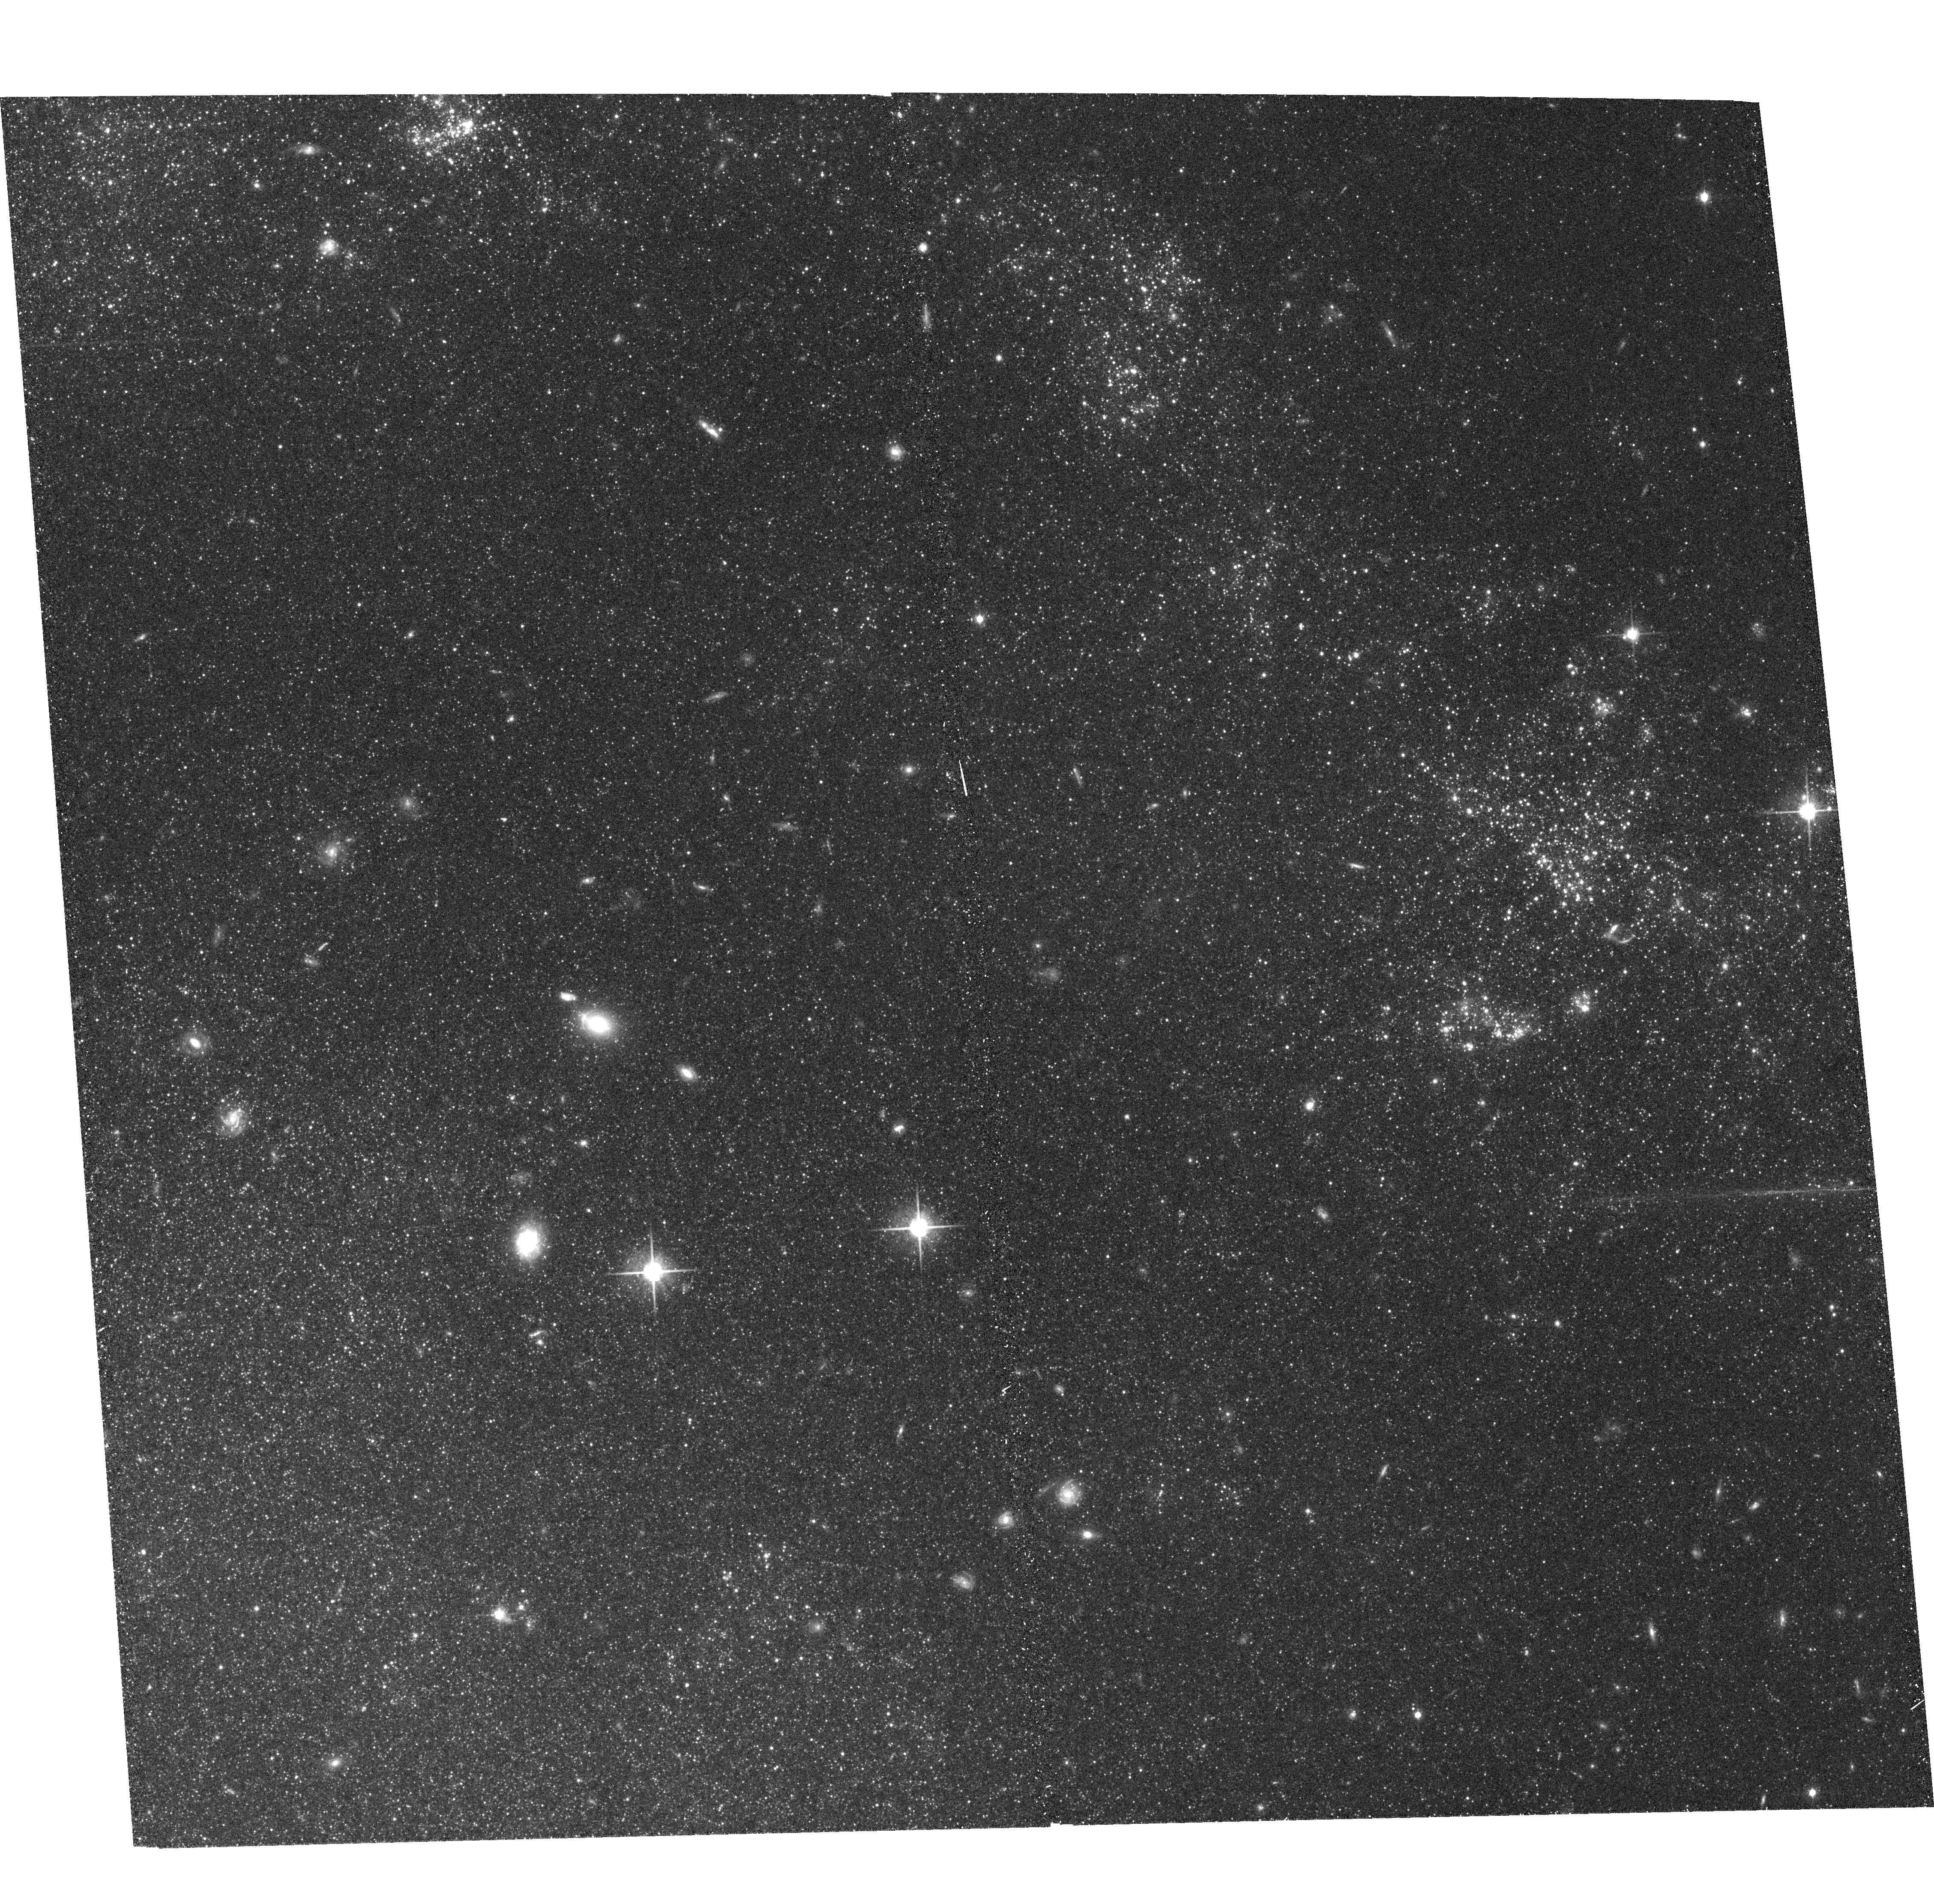
Target: NGC5457-4
Instrument: ACS/WFC
Filter: F814W
Exposure: 18 min
Observation ID: hst_9492_12_acs_wfc_f814w_j8d712

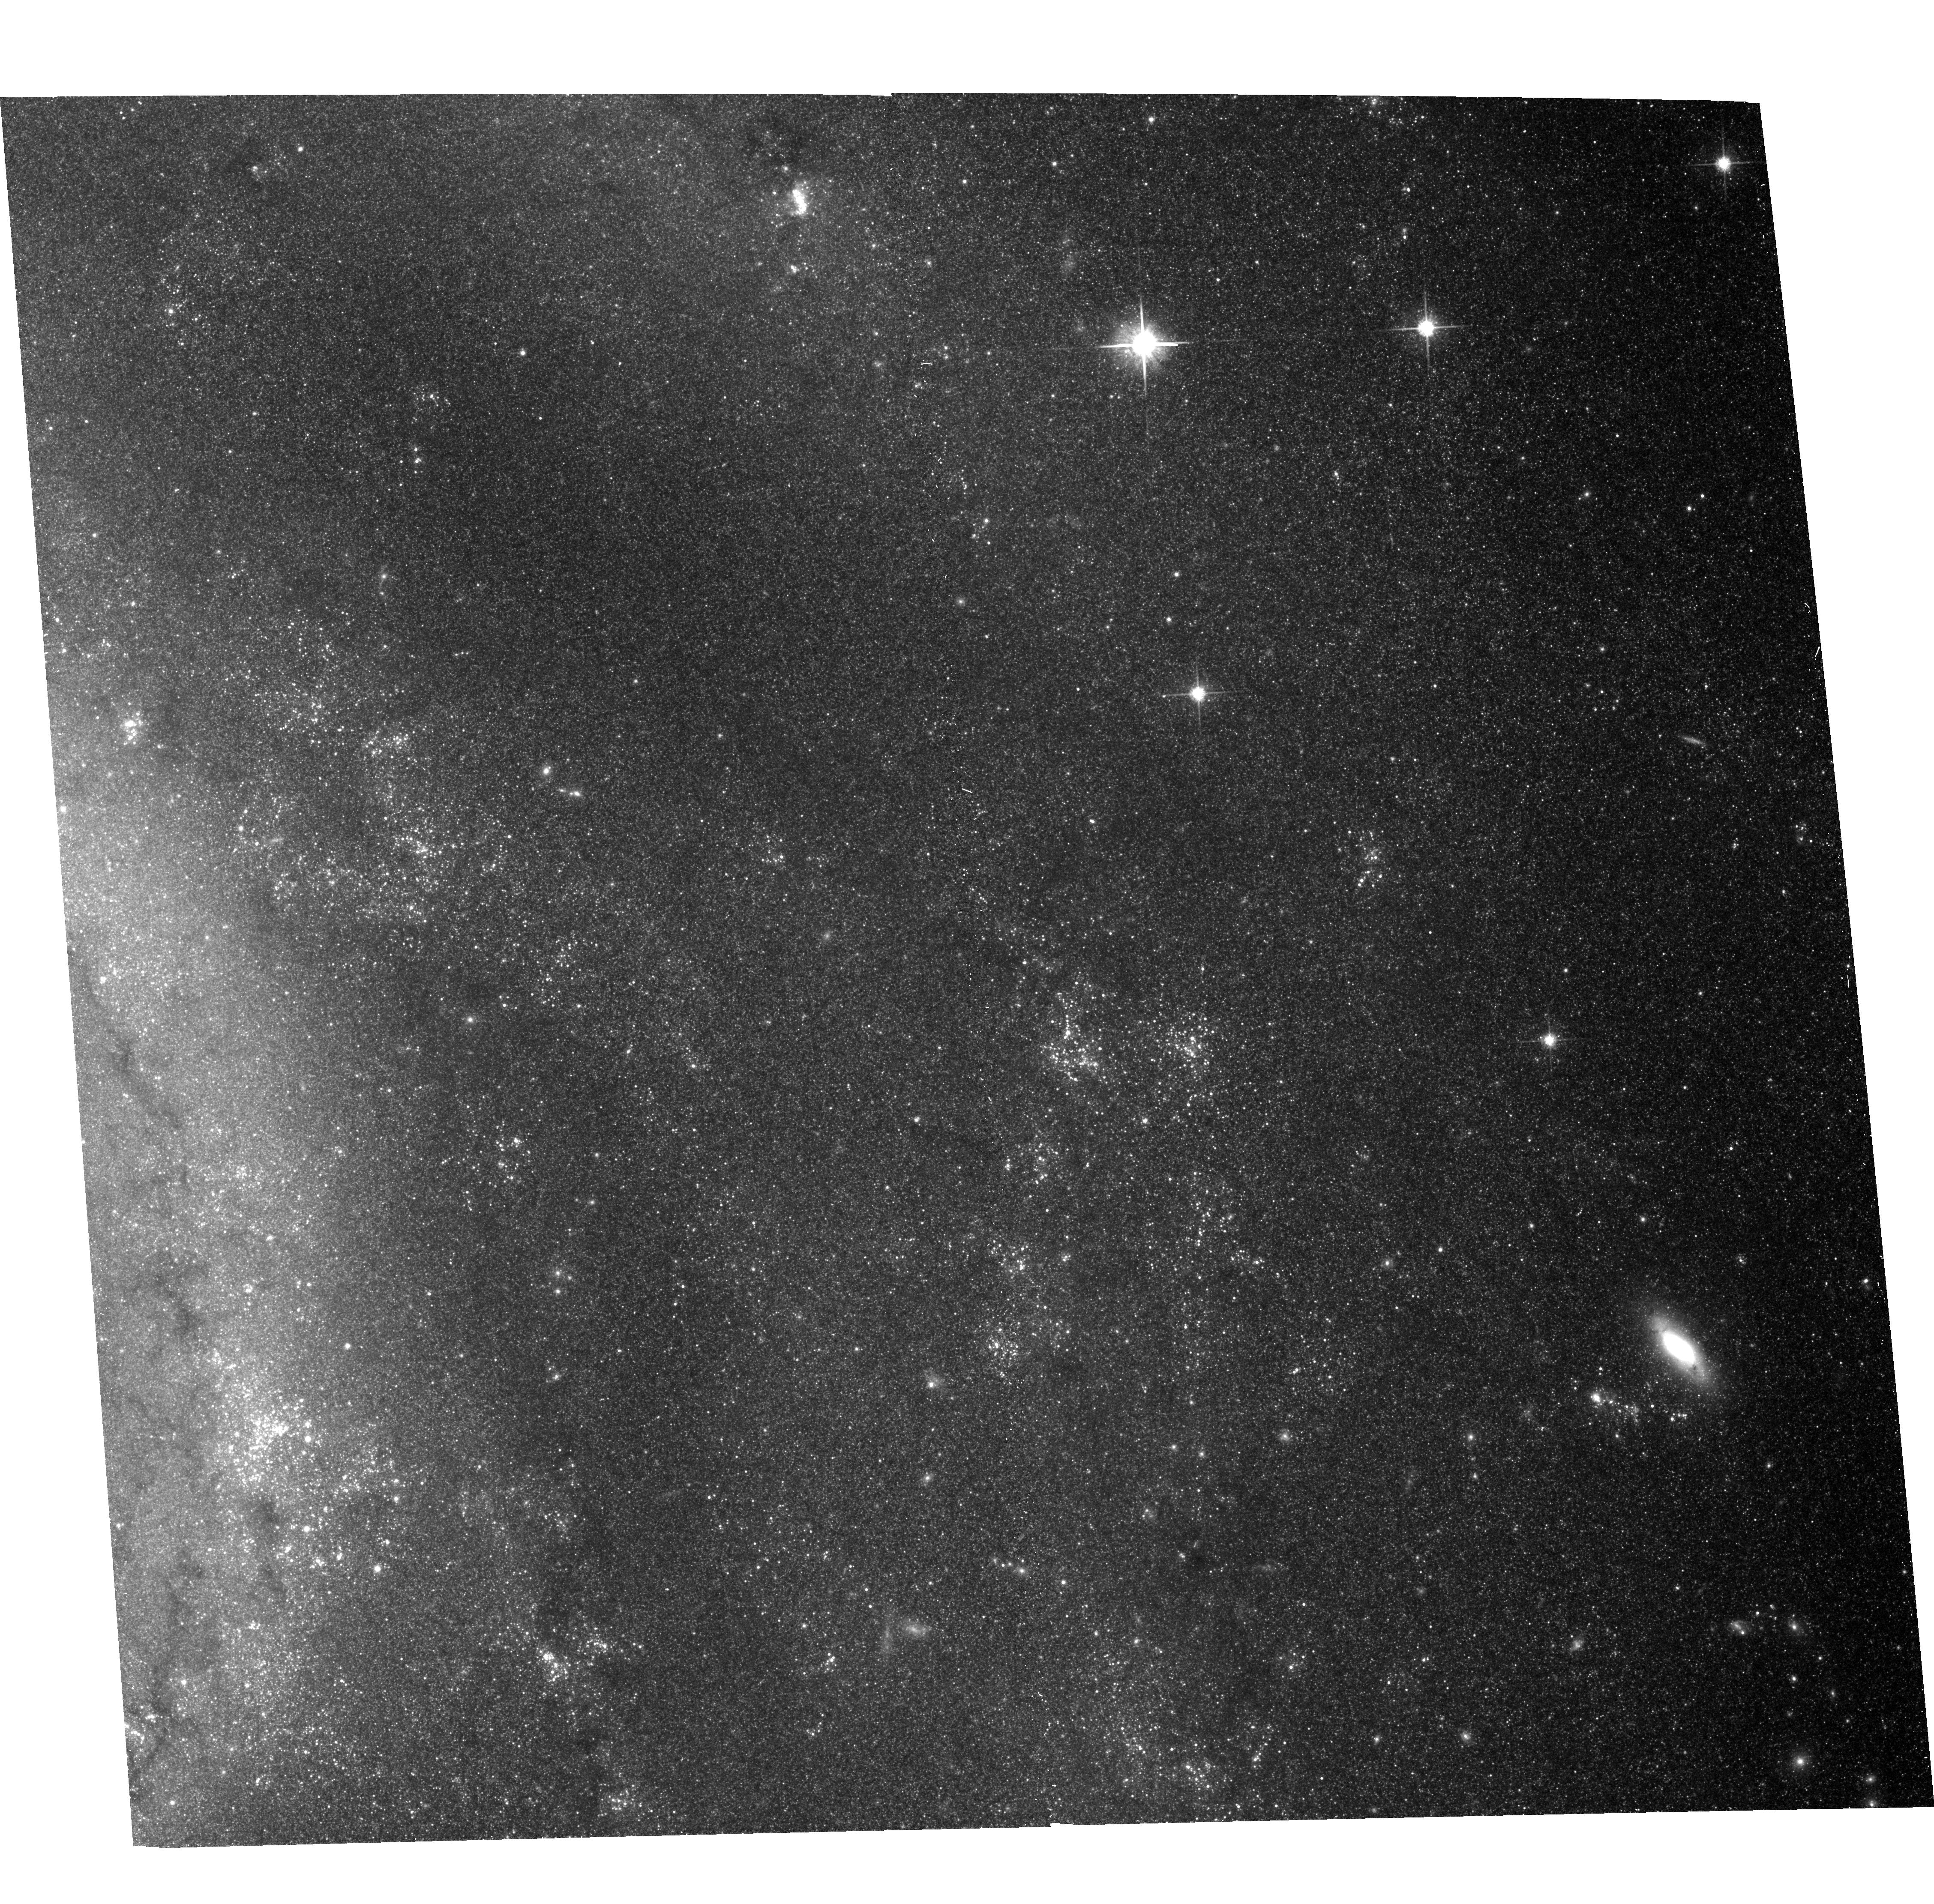
Target: NGC5457-3
Instrument: ACS/WFC
Filter: F814W
Exposure: 18 min
Observation ID: hst_9492_11_acs_wfc_f814w_j8d711

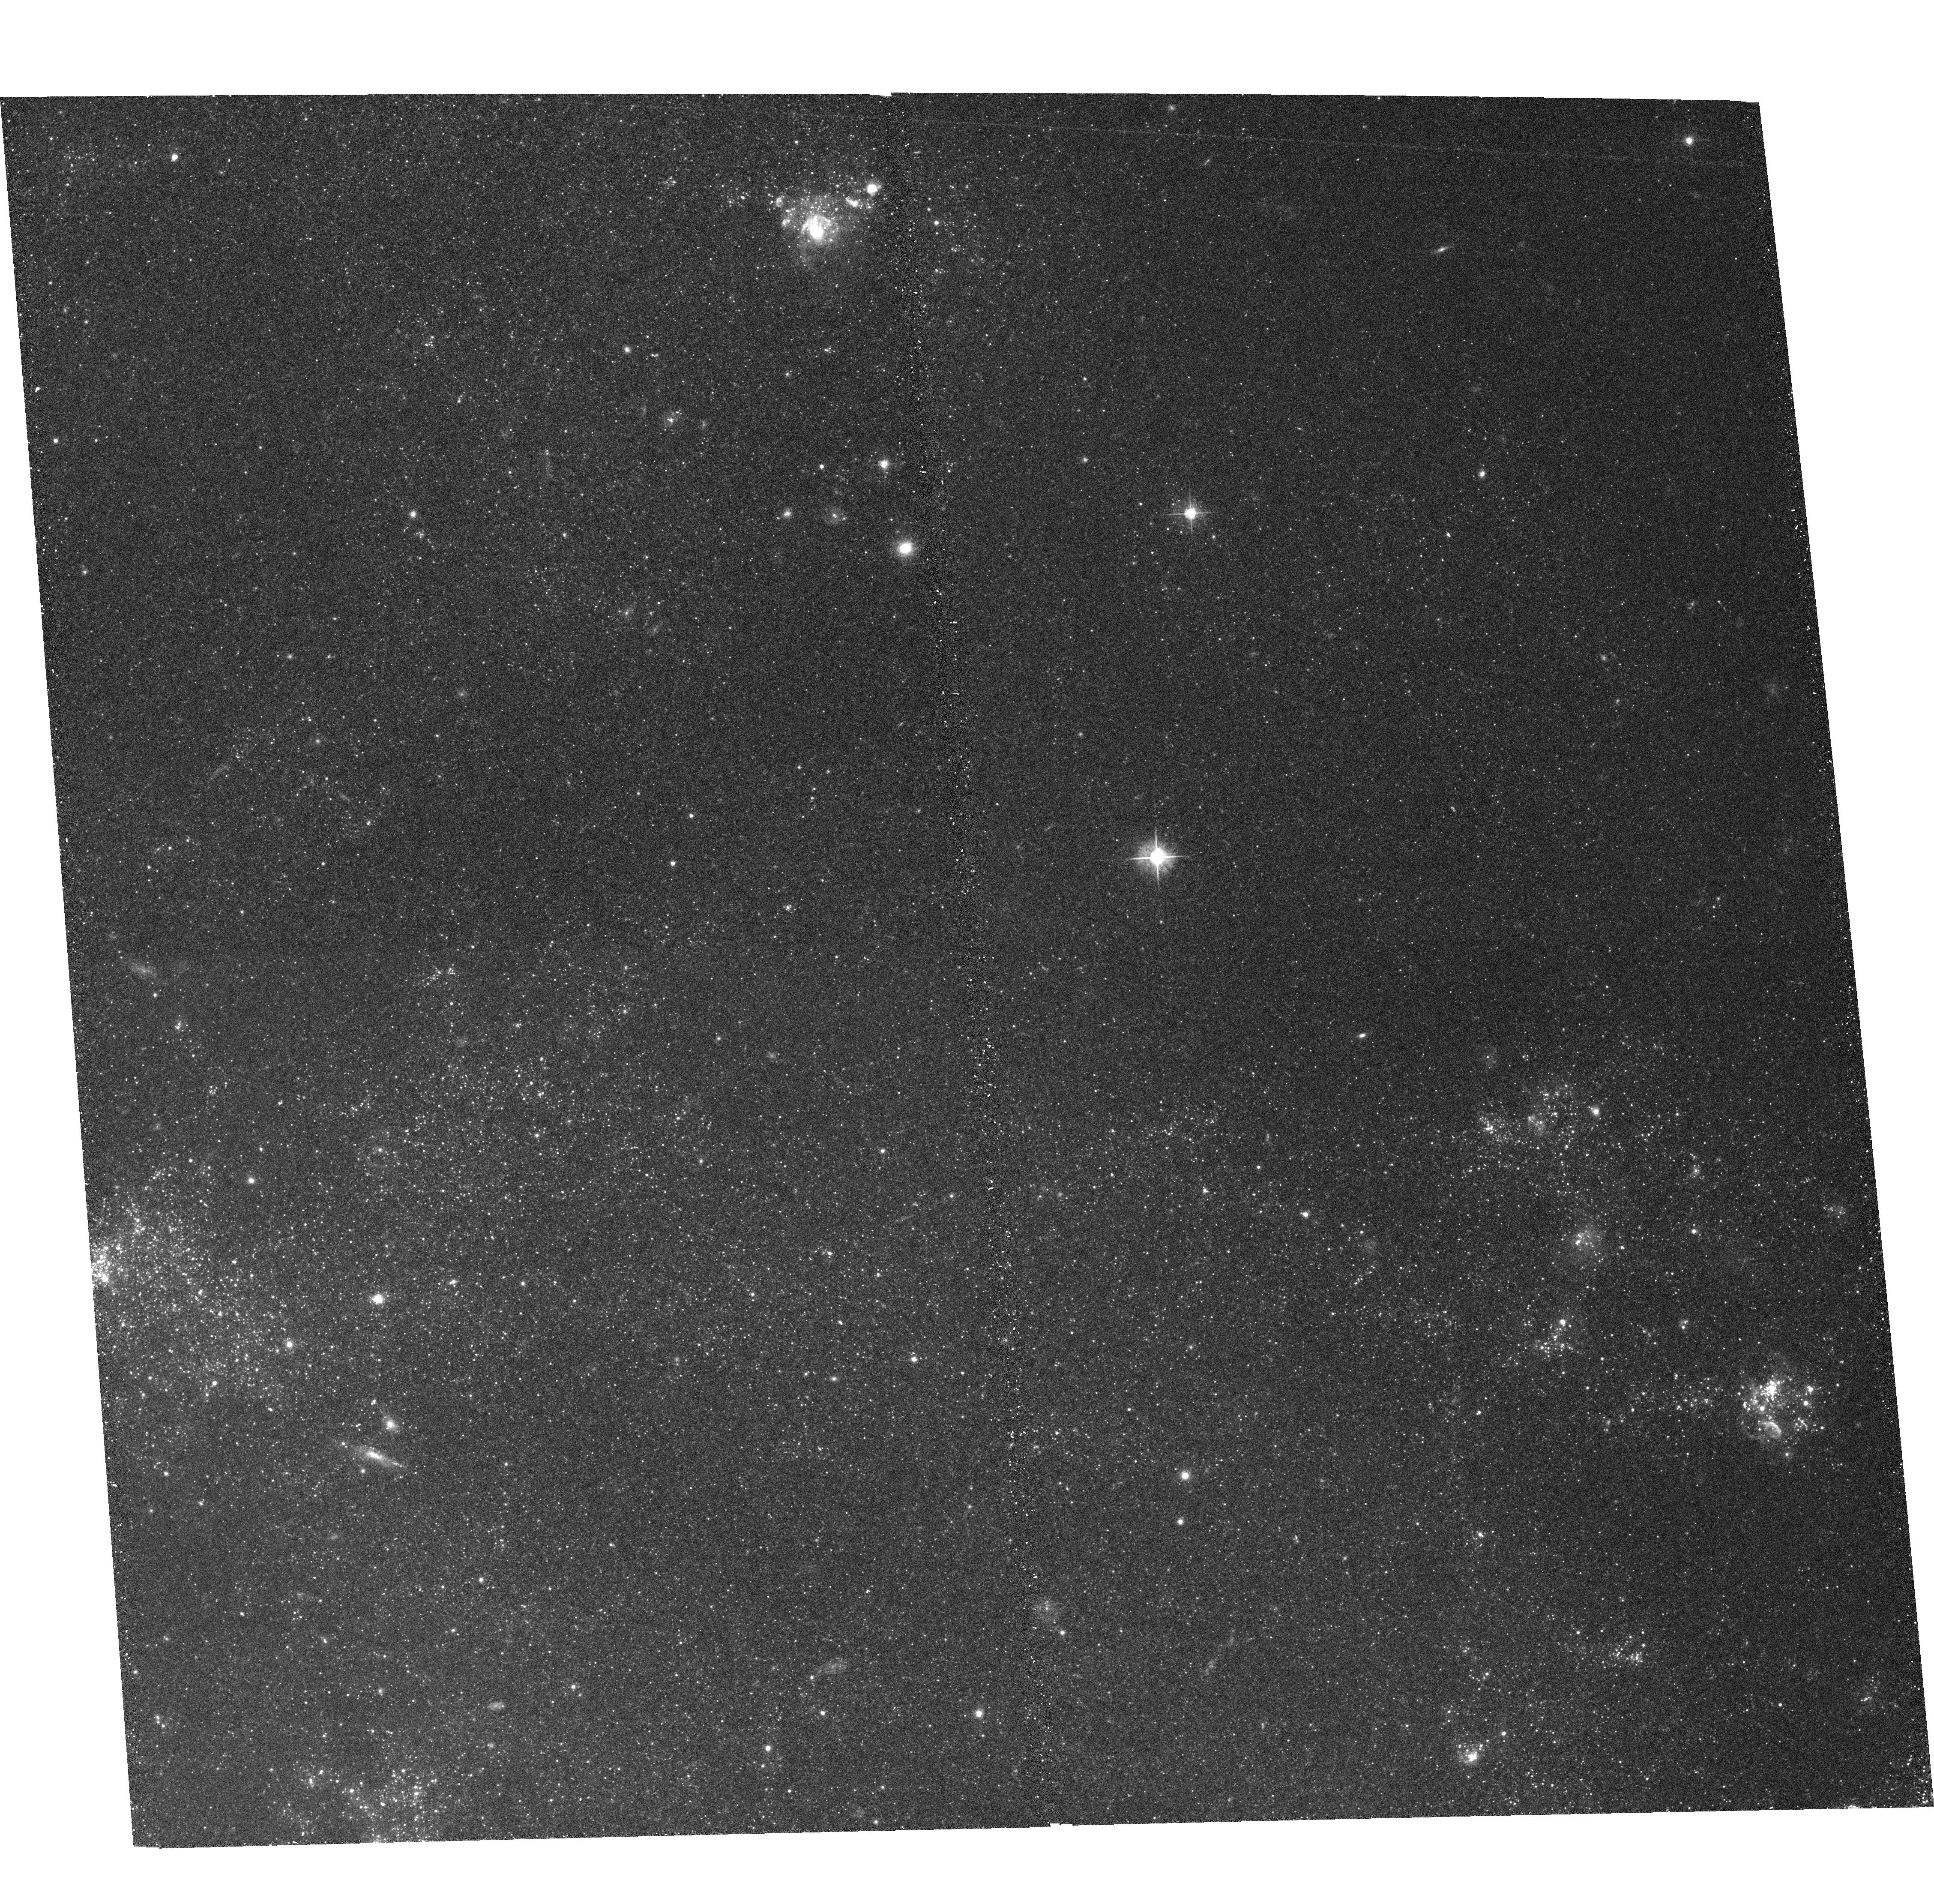
Target: NGC5457-5
Instrument: ACS/WFC
Filter: F555W
Exposure: 18 min
Observation ID: hst_9492_13_acs_wfc_f555w_j8d713

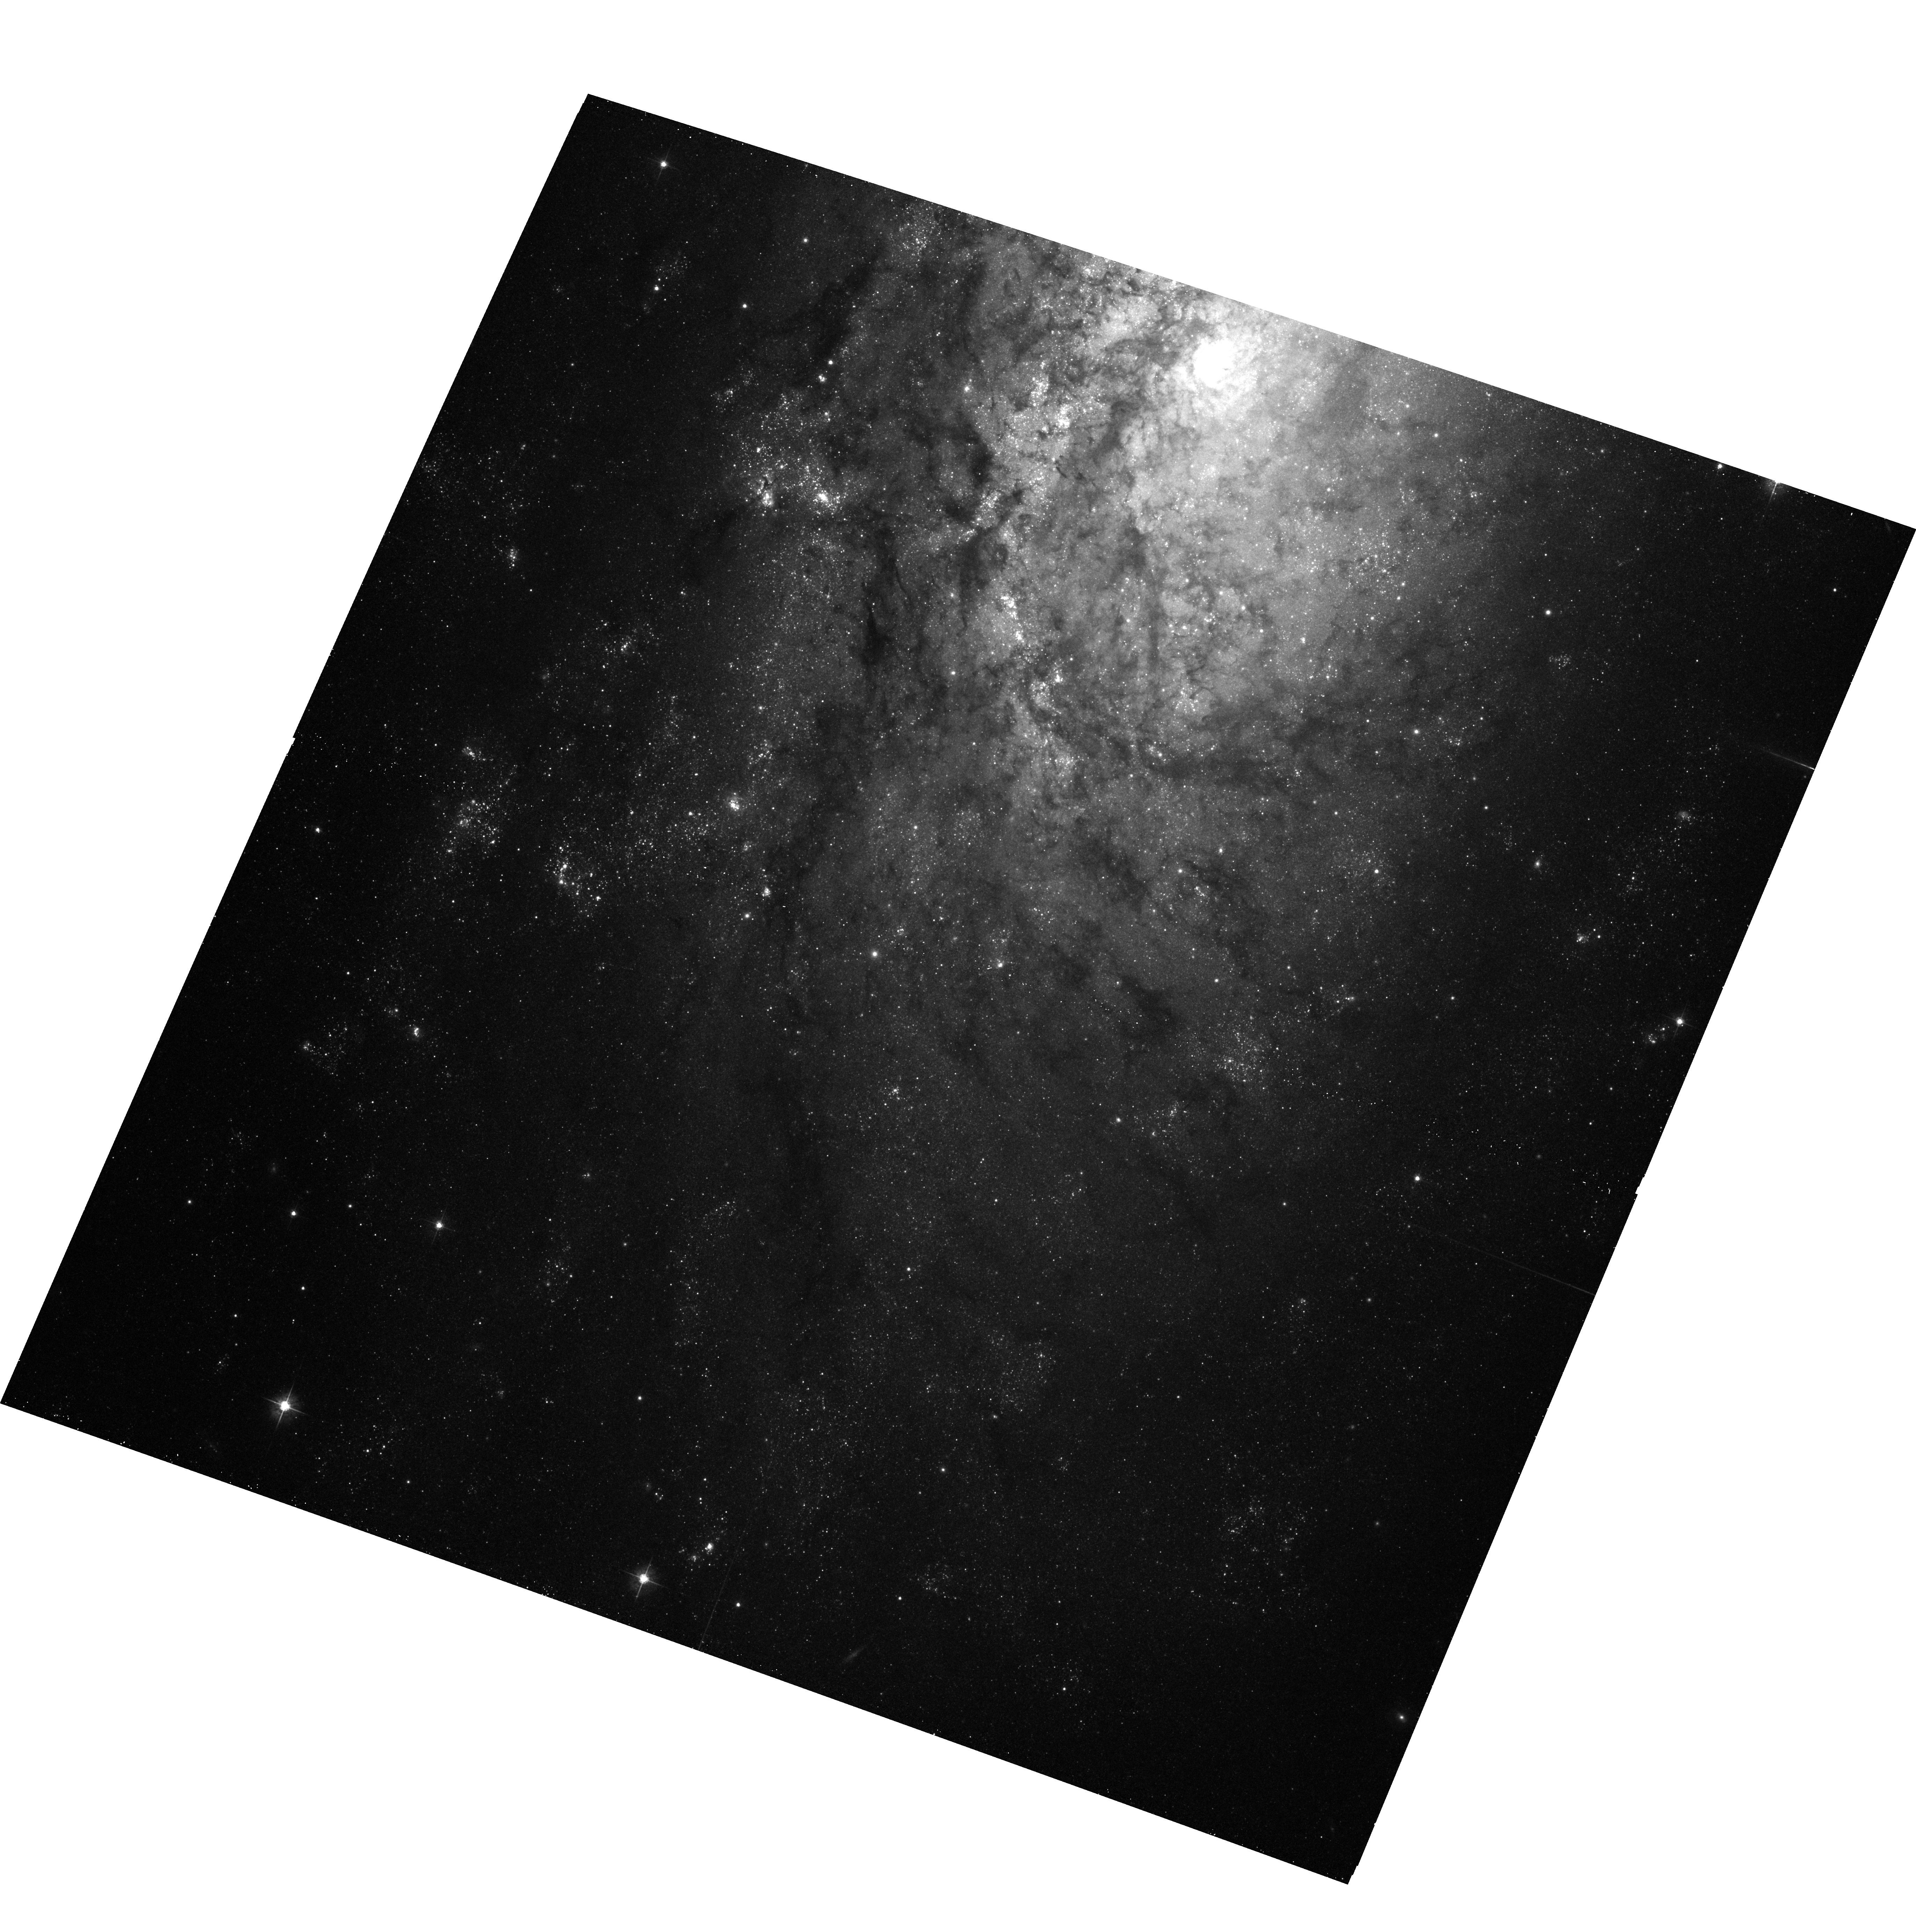
Target: NGC3621-2
Instrument: ACS/WFC
Filter: F555W
Exposure: 18 min
Observation ID: hst_9492_08_acs_wfc_f555w_j8d708

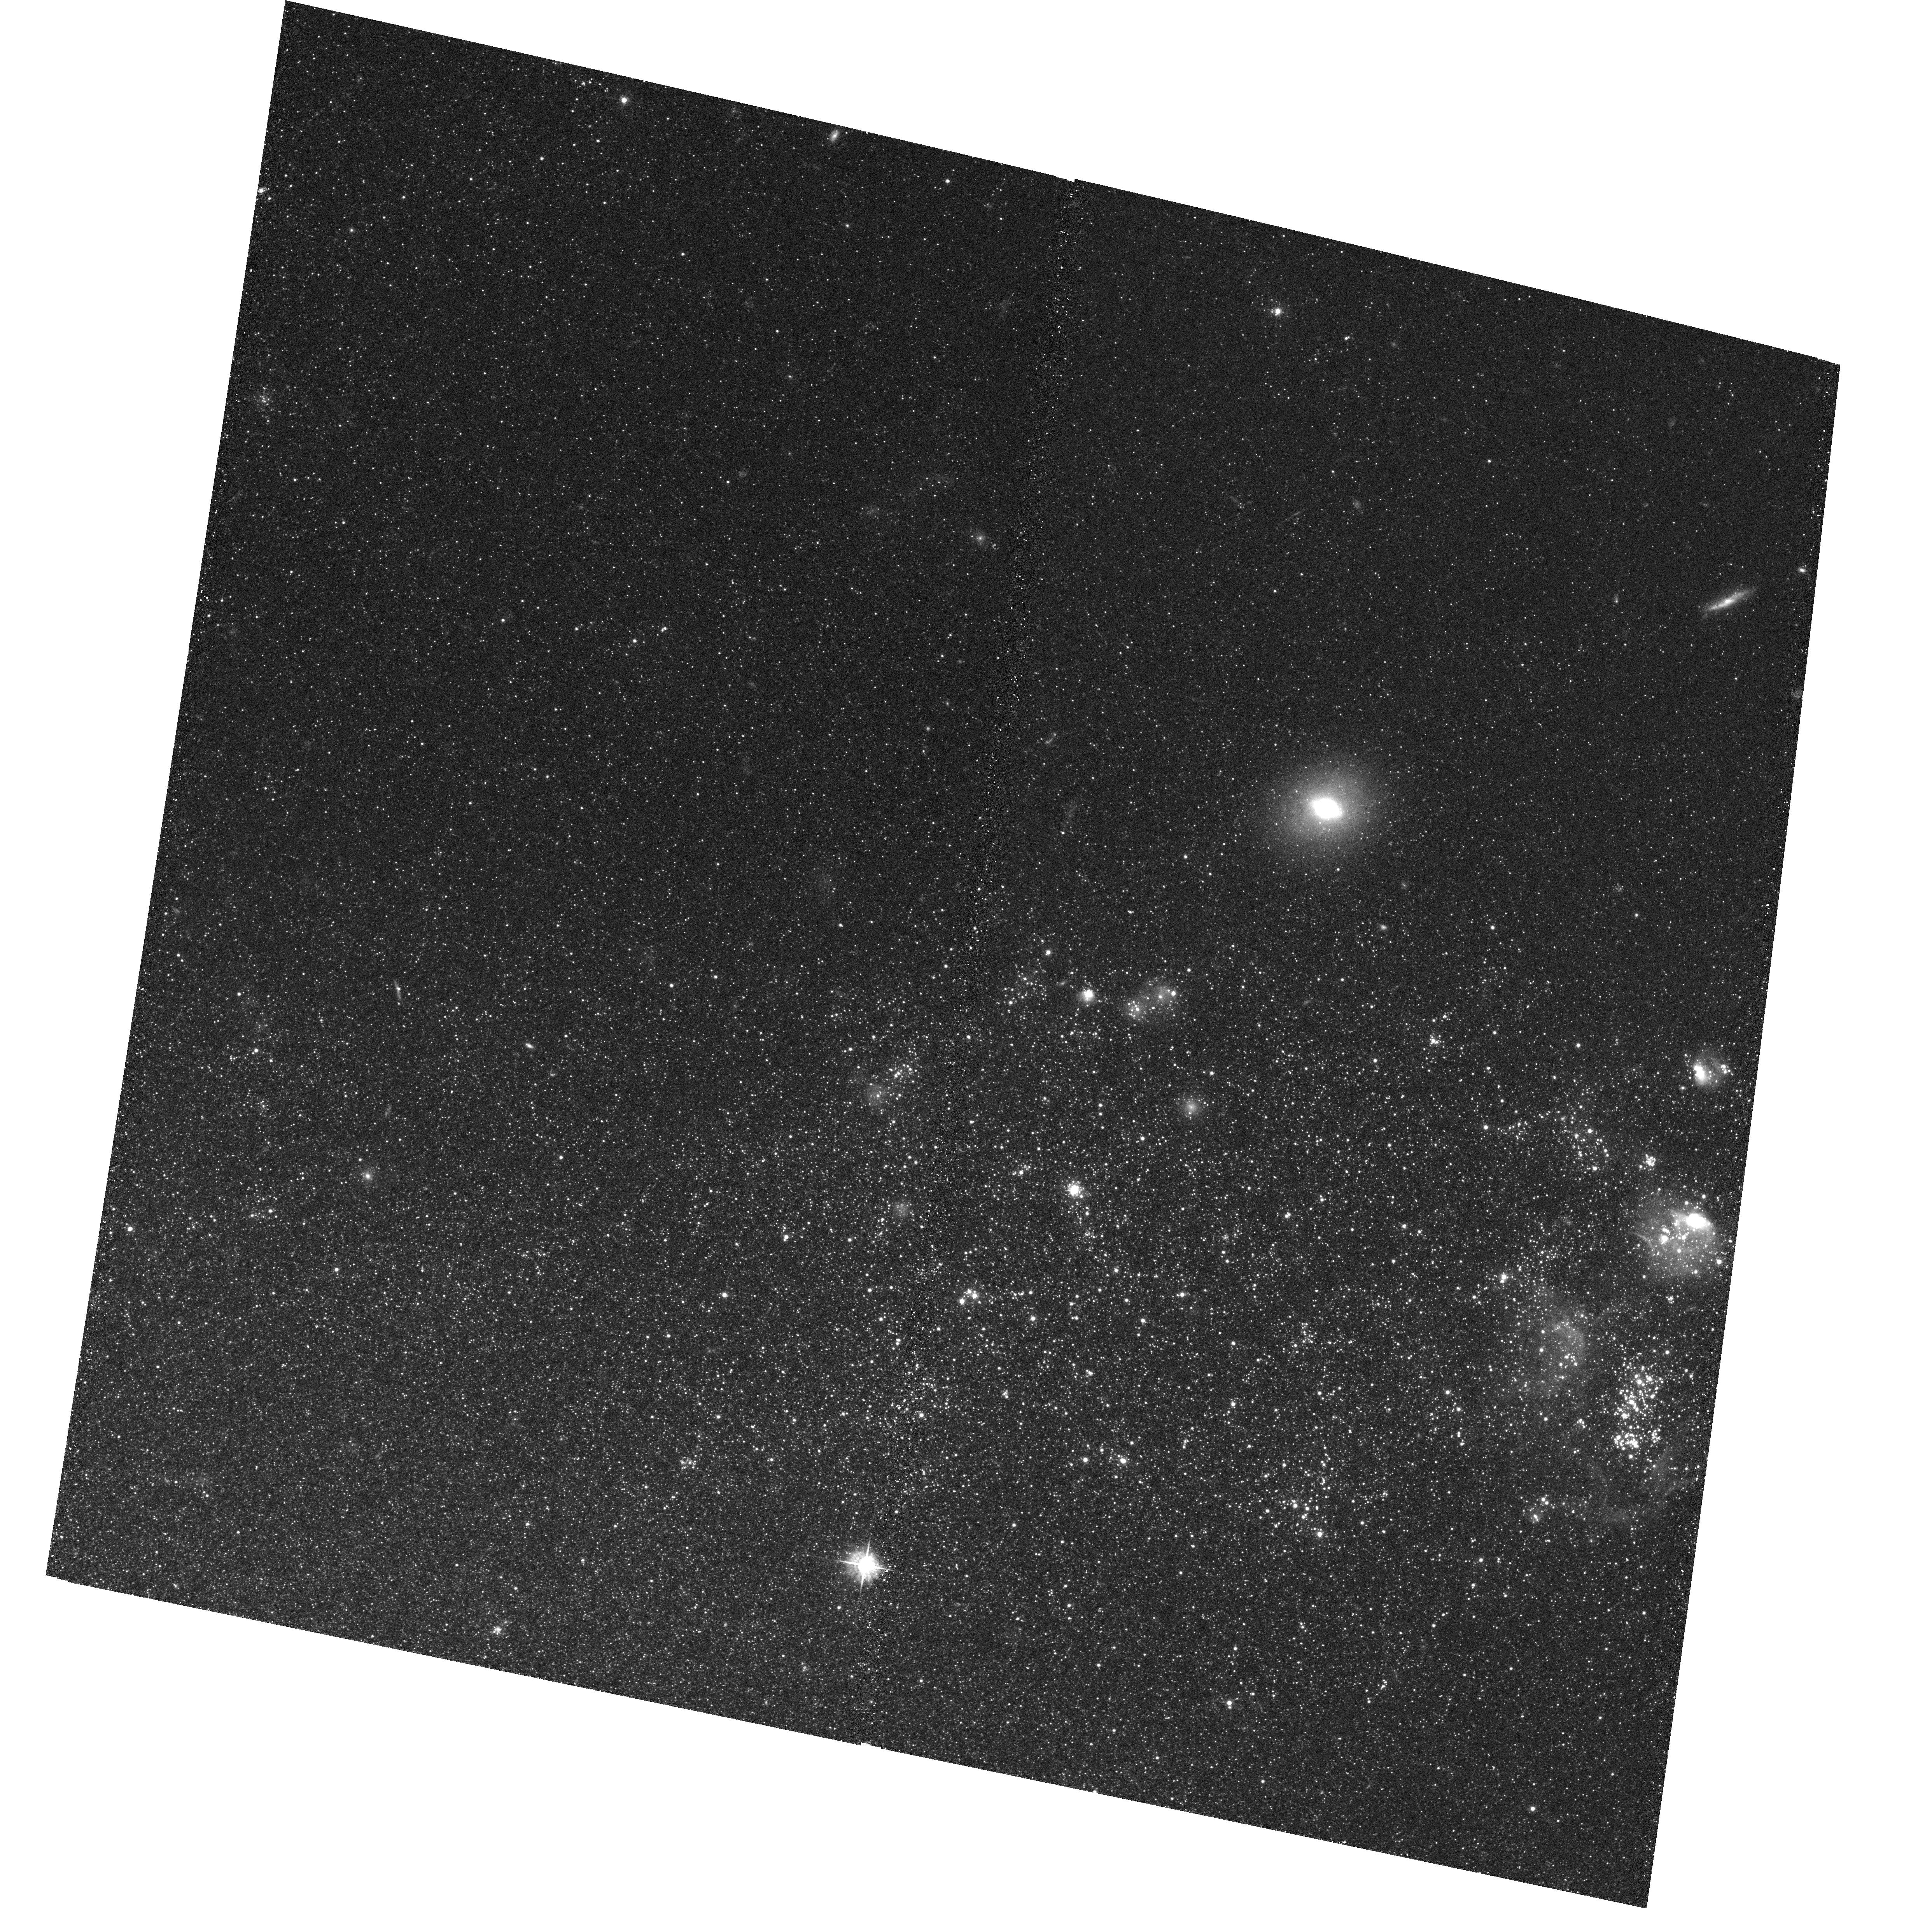
Target: NGC300-4
Instrument: ACS/WFC
Filter: F555W
Exposure: 18 min
Observation ID: hst_9492_04_acs_wfc_f555w_j8d704

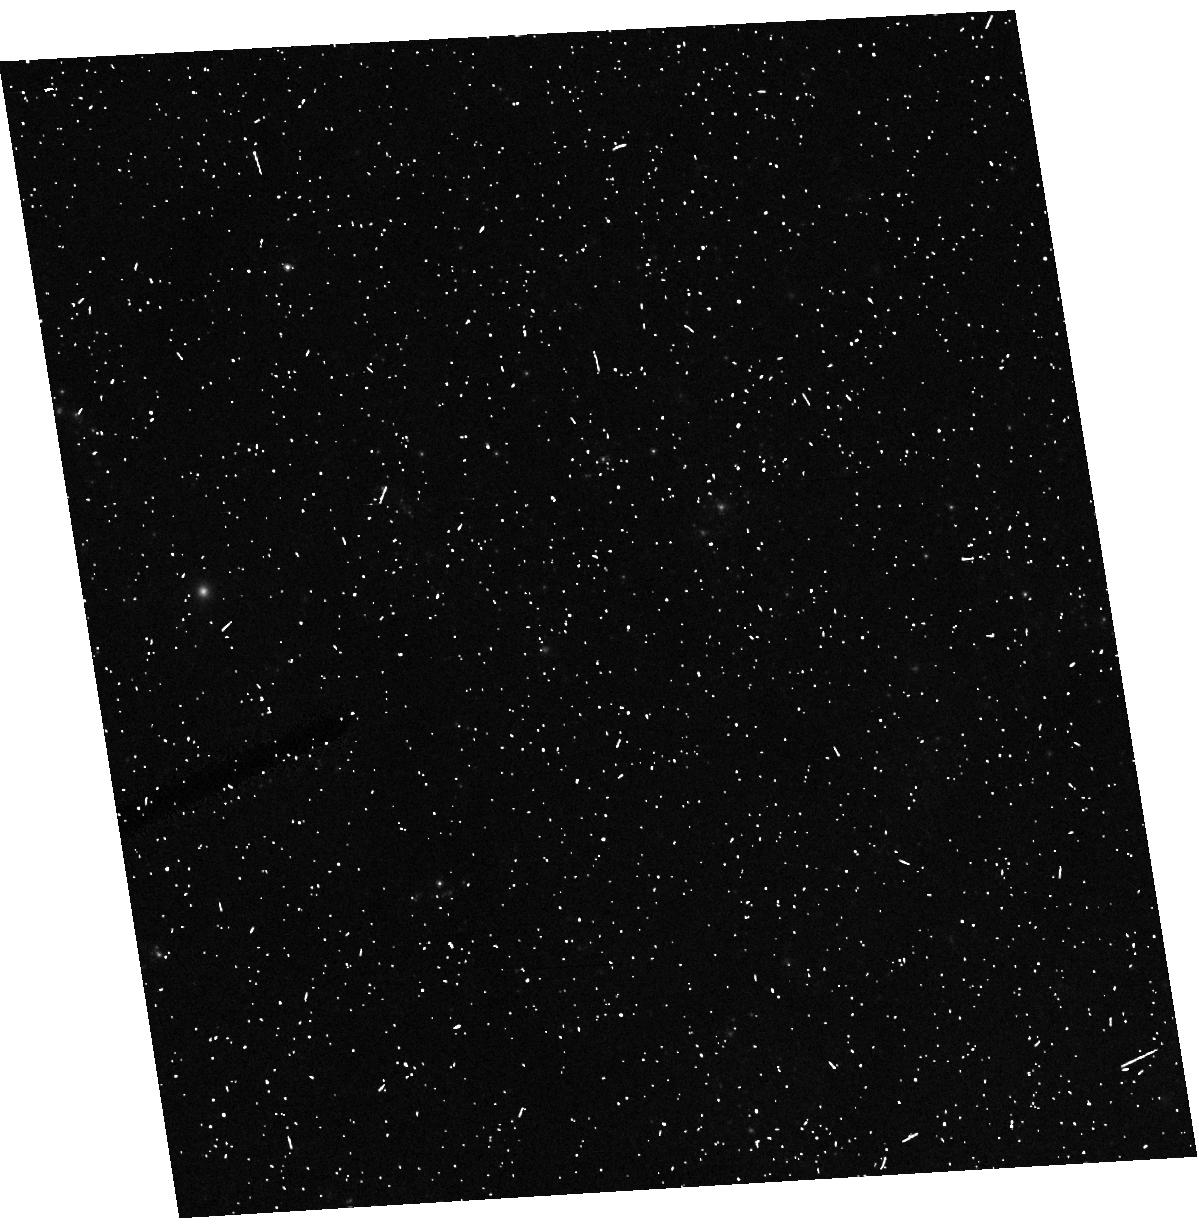
Target: field at RA 210.714°, Dec 54.350°
Instrument: ACS/HRC
Filter: F550M
Exposure: 8 min
Observation ID: hst_9492_11_acs_hrc_f550m_j8d711

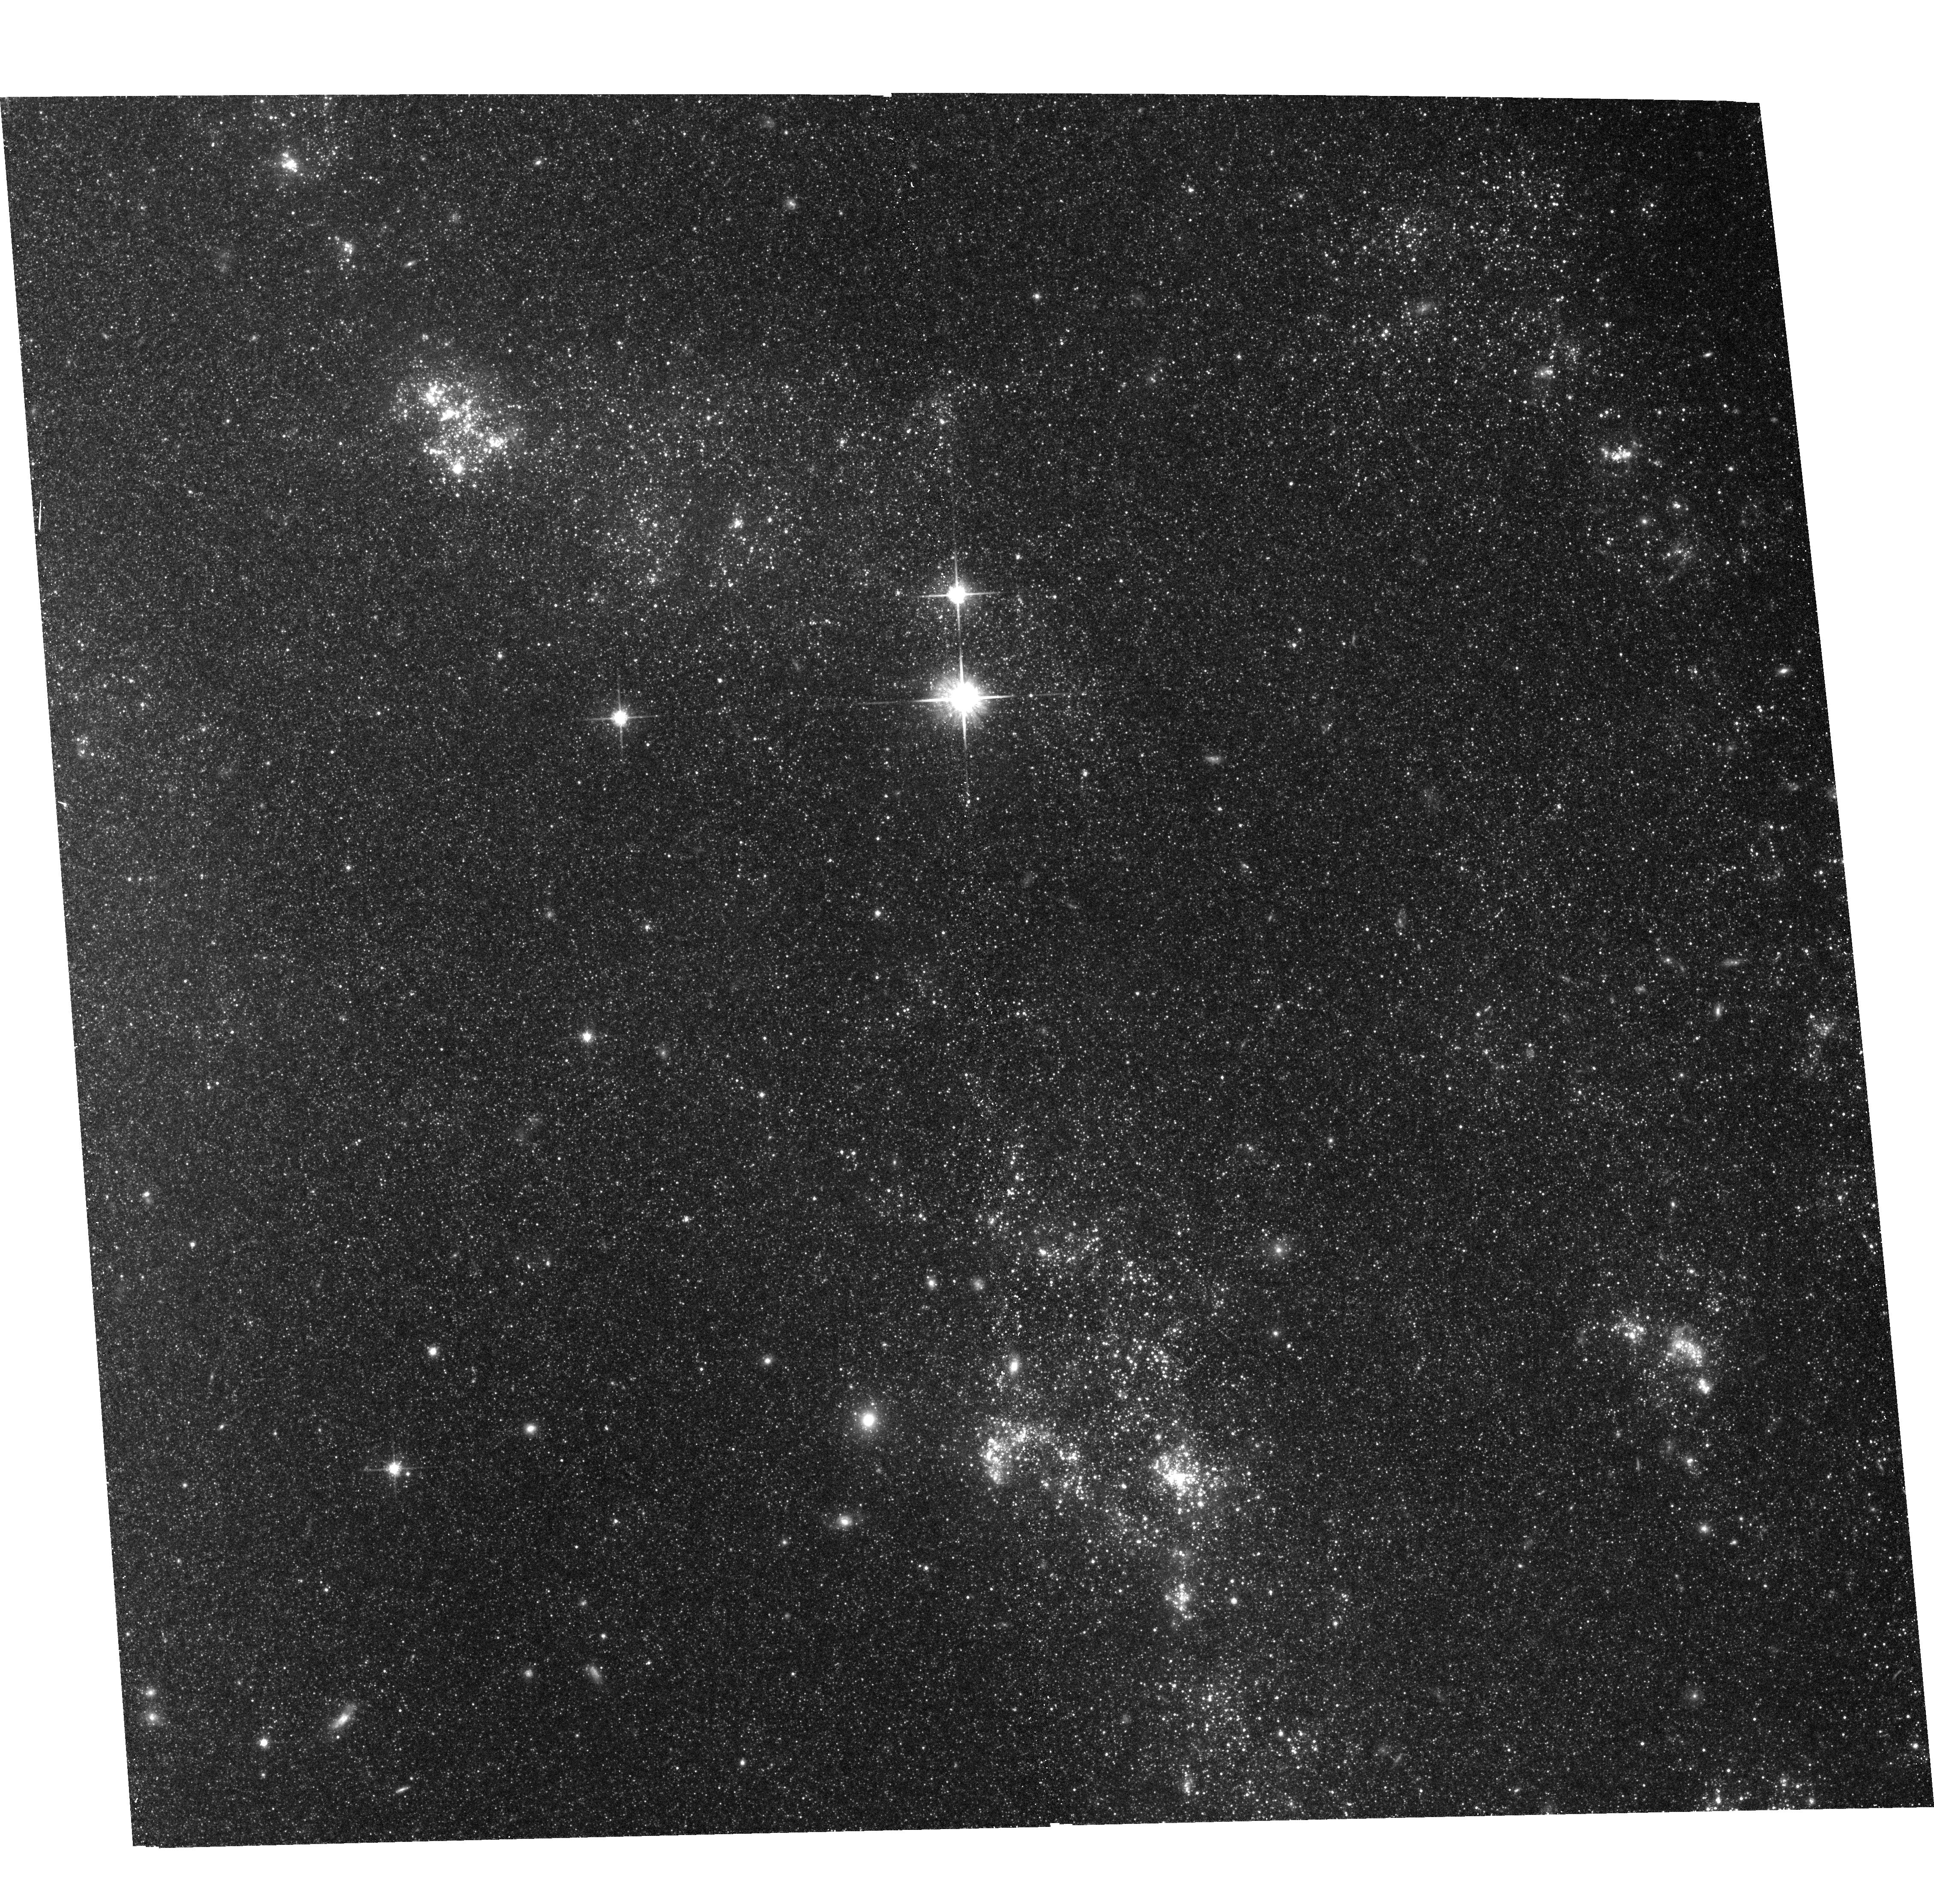
Target: NGC5457-6
Instrument: ACS/WFC
Filter: F814W
Exposure: 18 min
Observation ID: hst_9492_14_acs_wfc_f814w_j8d714

Extragalactic Distances: the Need for Accurate Photometry of Blue Supergiants and Cepheids (PI: Bresolin, Fabio)

The investigation of the Wind Momentum-Luminosity Relationship (WLR) of blue supergiant stars as an independent extragalactic distance indicator has reached a critical phase. Following our recent discovery and spectroscopic follow-up of several tens of stars outside of the Local Group in NGC 300 and NGC 3621, we can now calibrate the WLR in terms of spectral subtype and metallicity with a higher accuracy than hithertho possible with the statistically limited samples available in the nearby galaxies studied so far. This, however, requires high-resolution imaging to obtain accurate BVI photometry of a significant fraction of those stars for which we have spectroscopic information. This can be effectively accomplished with eight ACS/WFC fields in these two galaxies. As a further step, we can use the calibrated WLR to measure the first independent extragalactic distance. We then propose additional imaging of six ACS/WFC fields in M101 to select blue supergiant candidates for spectroscopic follow-up. Having recently discovered more than a hundred new Cepheids in NGC 300, the high-resolution imaging proposed for the photometry of blue supergiants can also be used, with no additional observing effort, to verify the effects of blending on the Cepheid distance to this galaxy, an important calibrator of secondary distance indicators.